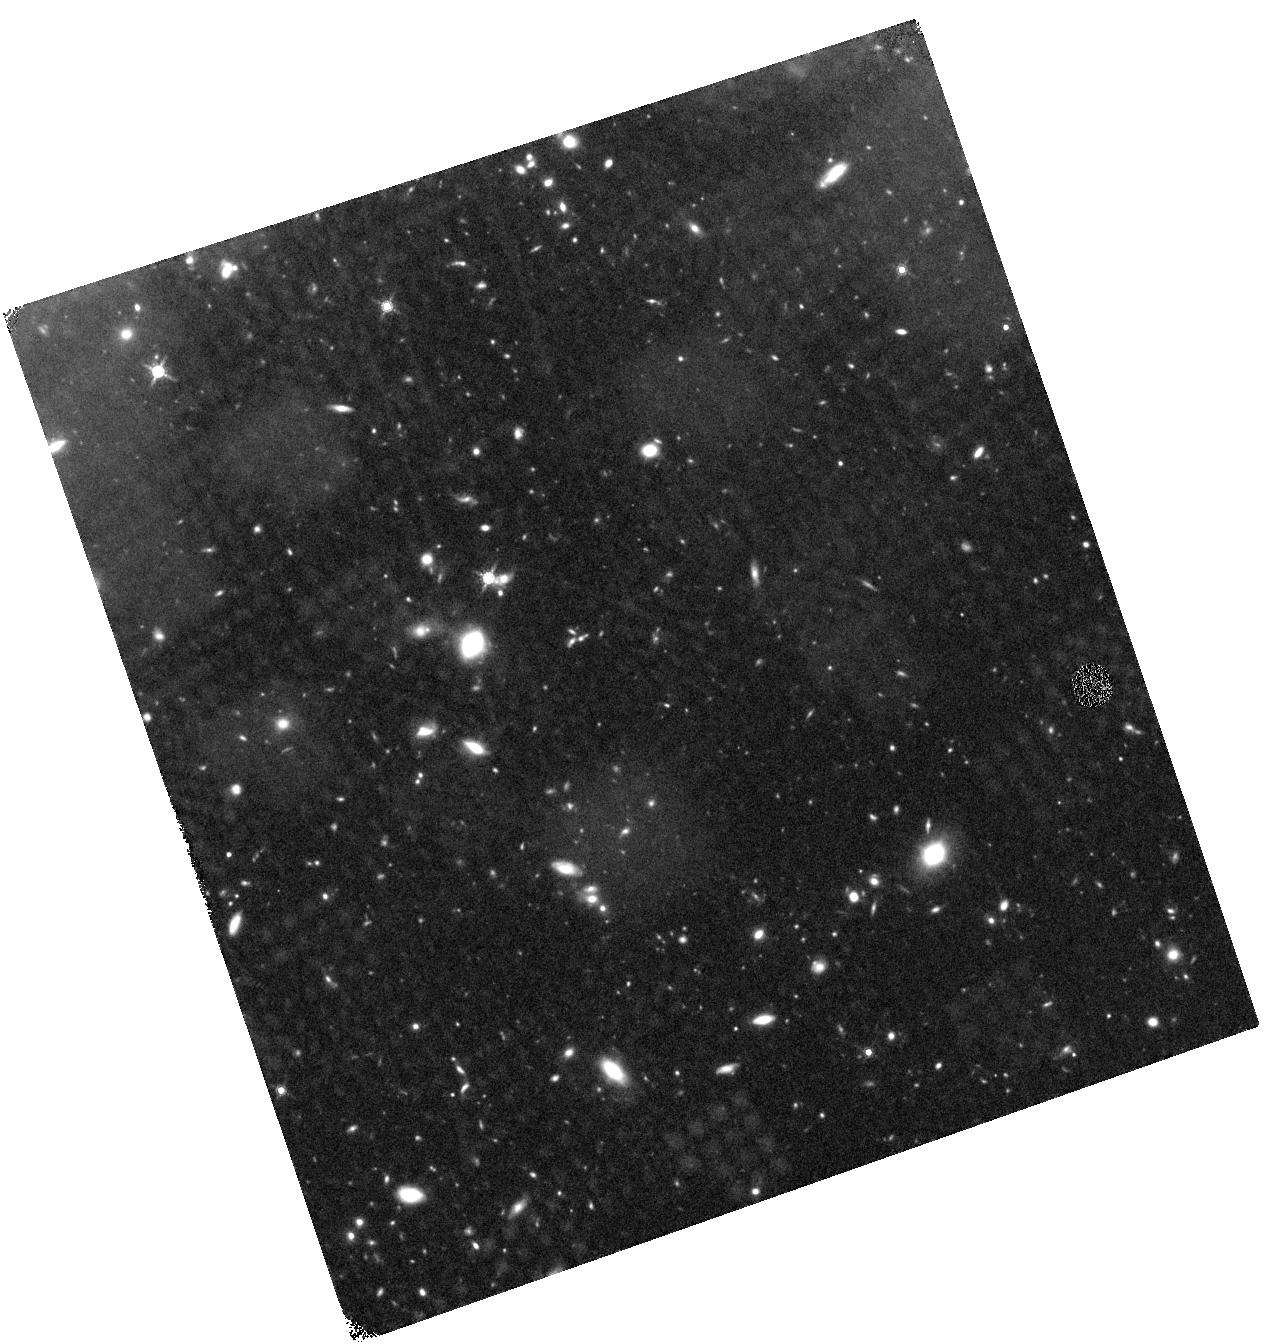
Target: J1433+3356. Instrument: WFC3/IR. Filter: F160W. Exposure: 44 min. Observation ID: hst_12861_09_wfc3_ir_f160w_ic0s09

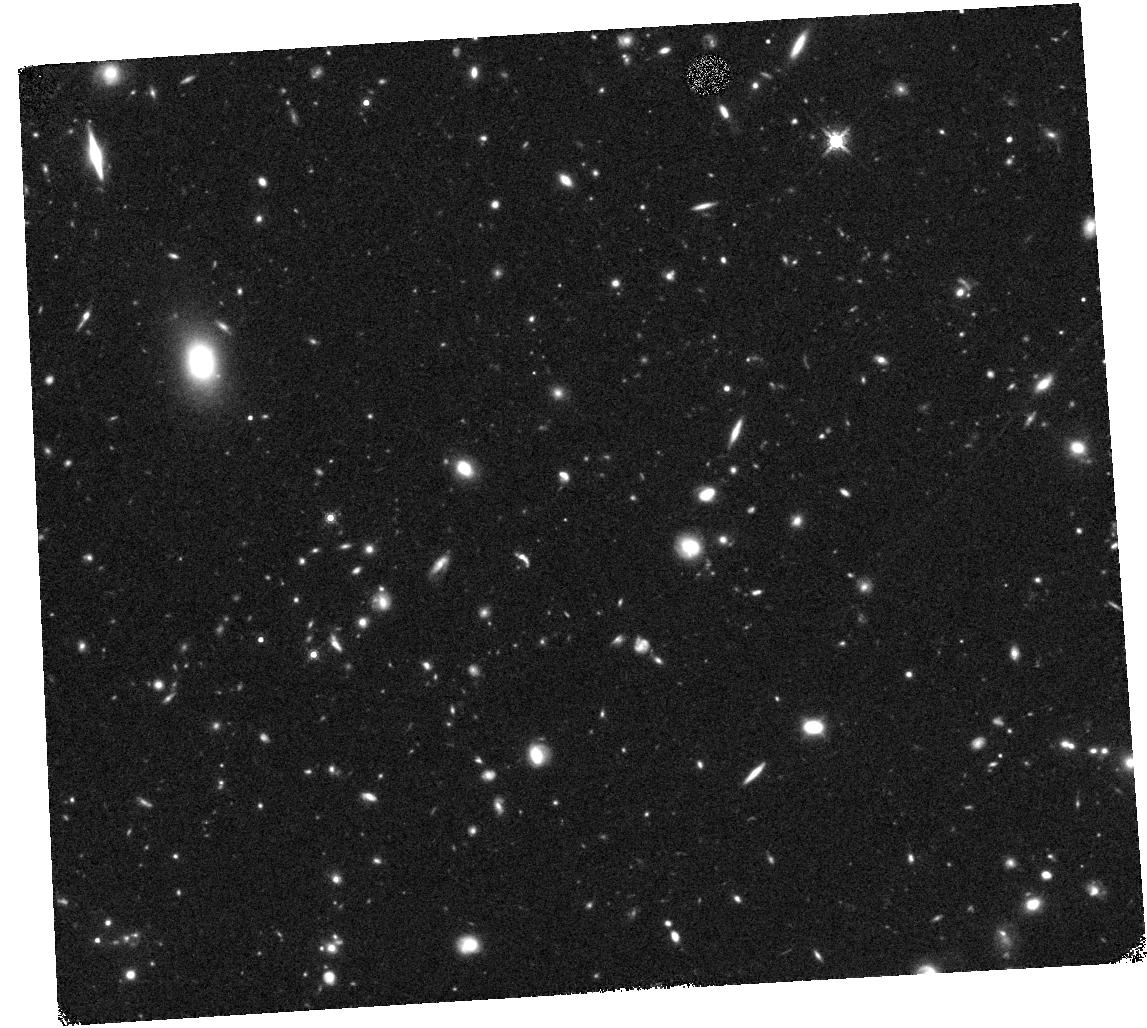
Target: J0212+0009. Instrument: WFC3/IR. Filter: F160W. Exposure: 40 min. Observation ID: hst_12861_06_wfc3_ir_f160w_ic0s06

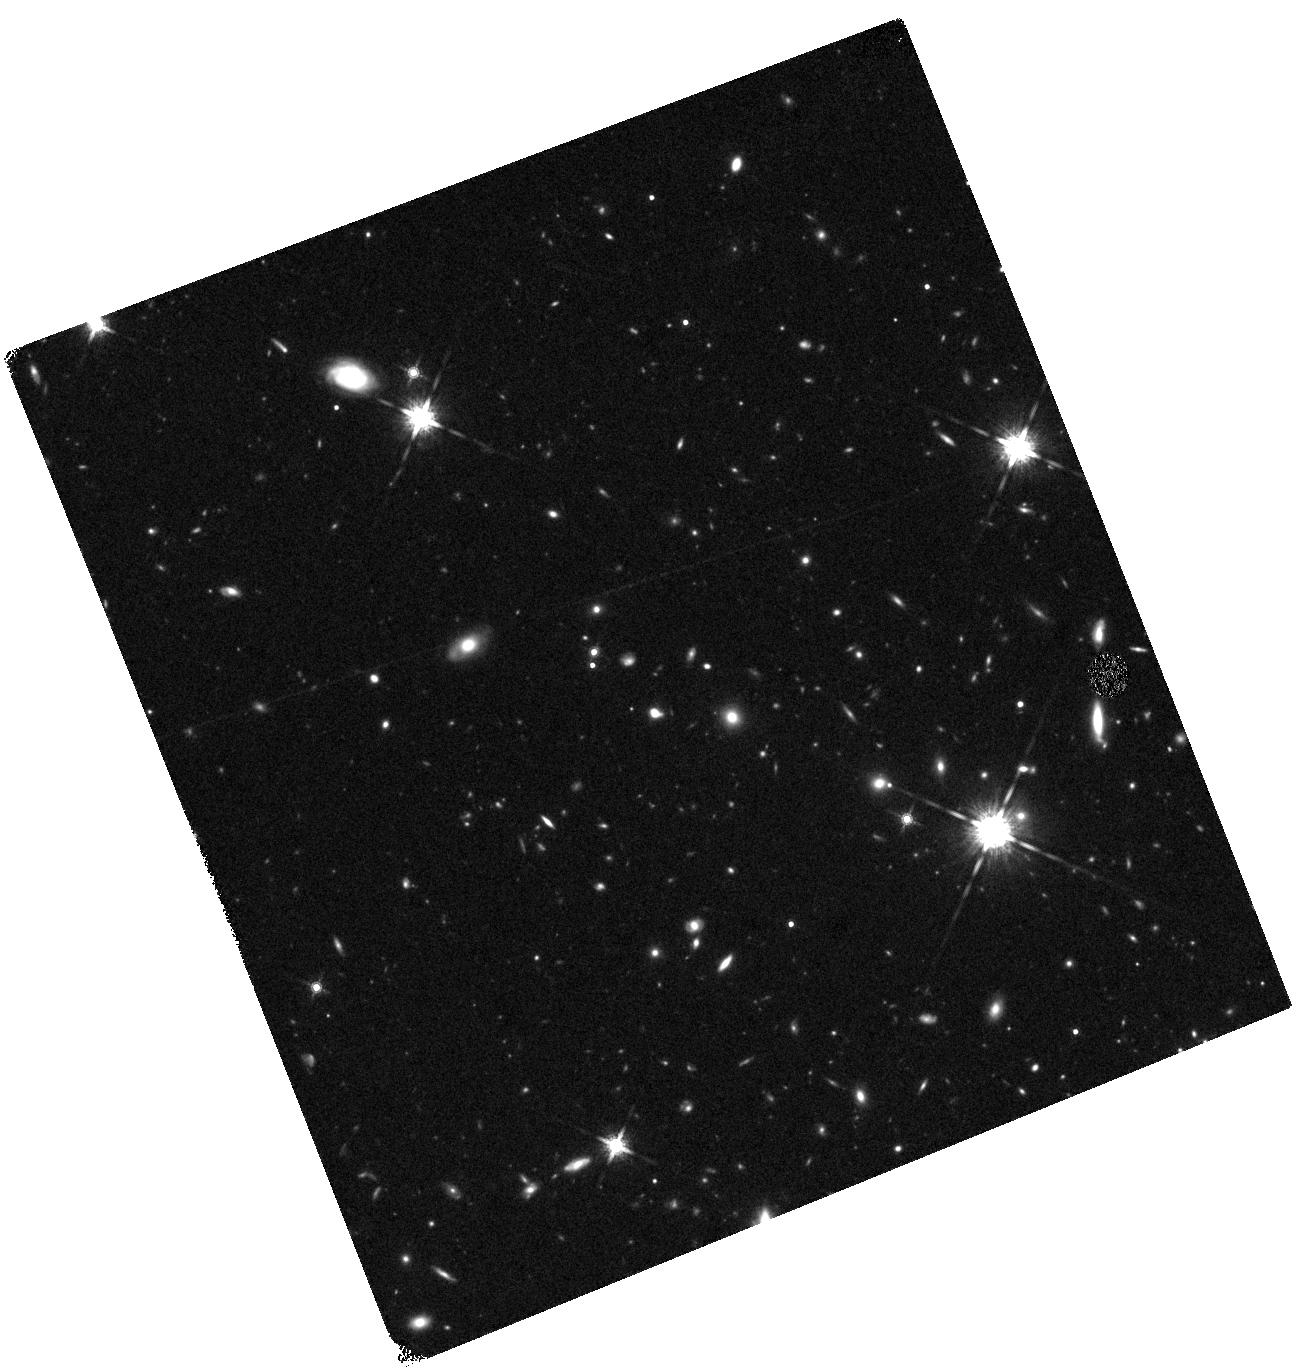
Target: J2335-0114. Instrument: WFC3/IR. Filter: F160W. Exposure: 40 min. Observation ID: hst_12861_01_wfc3_ir_f160w_ic0s01

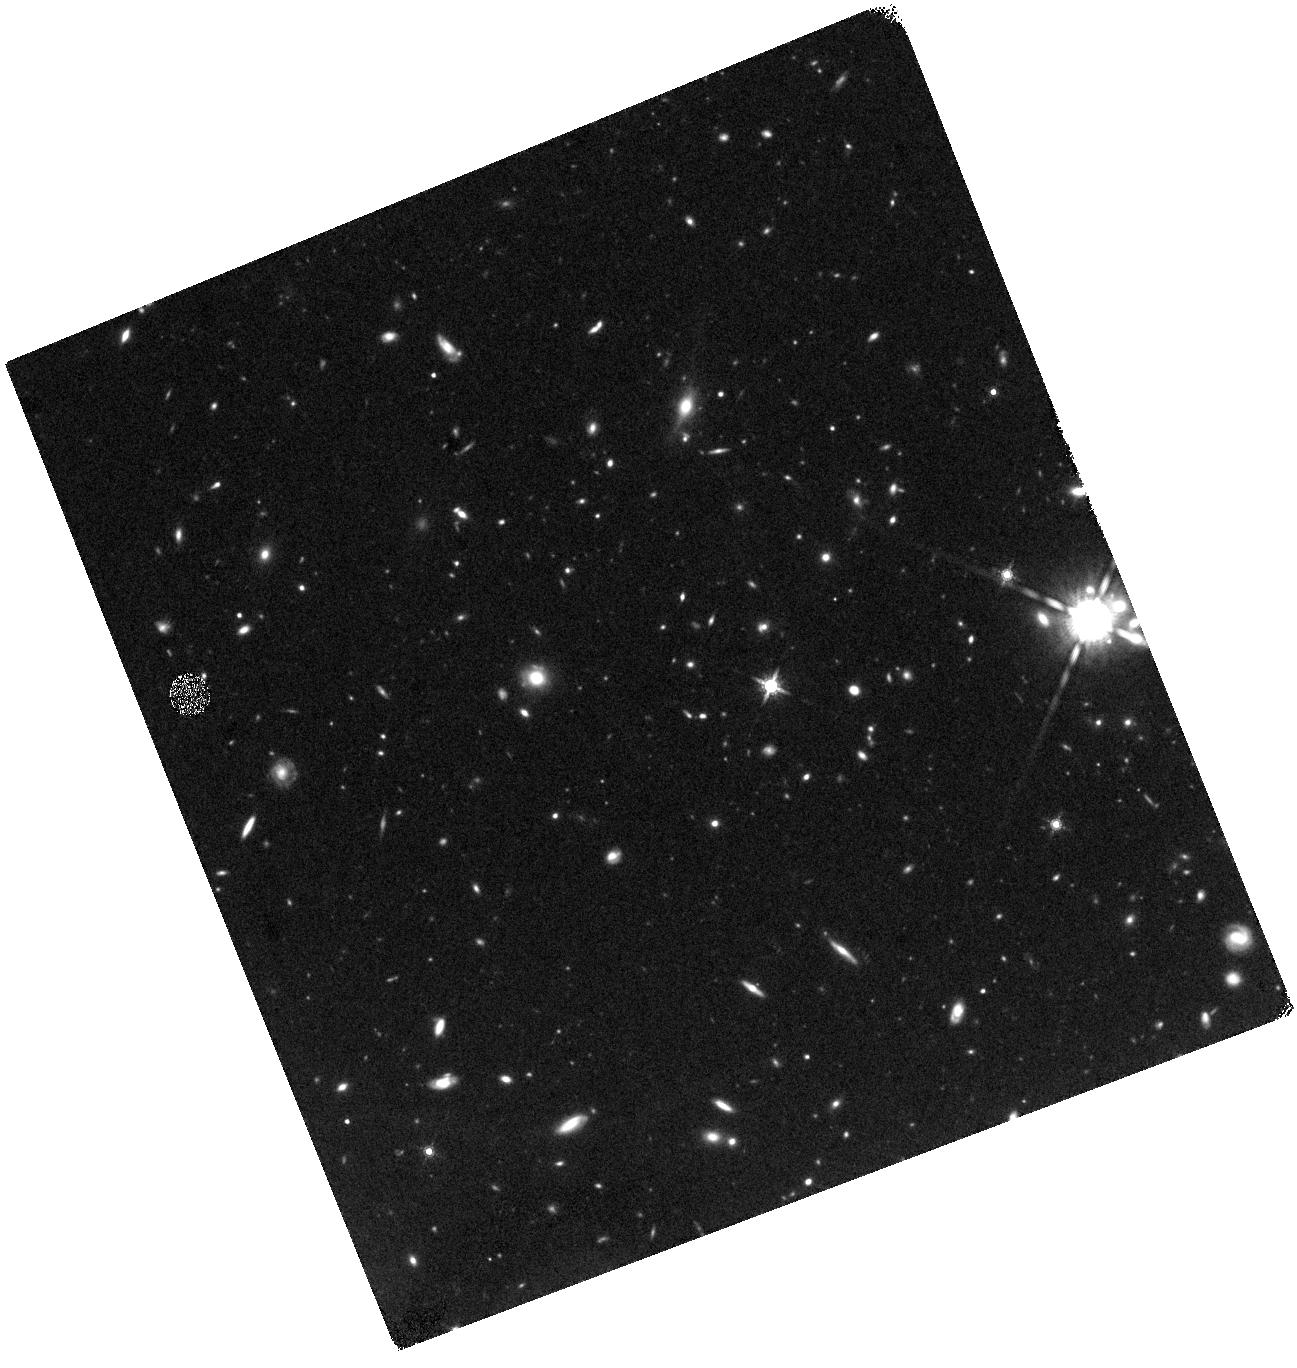
Target: J0012+0027. Instrument: WFC3/IR. Filter: F160W. Exposure: 40 min. Observation ID: hst_12861_16_wfc3_ir_f160w_ic0s16

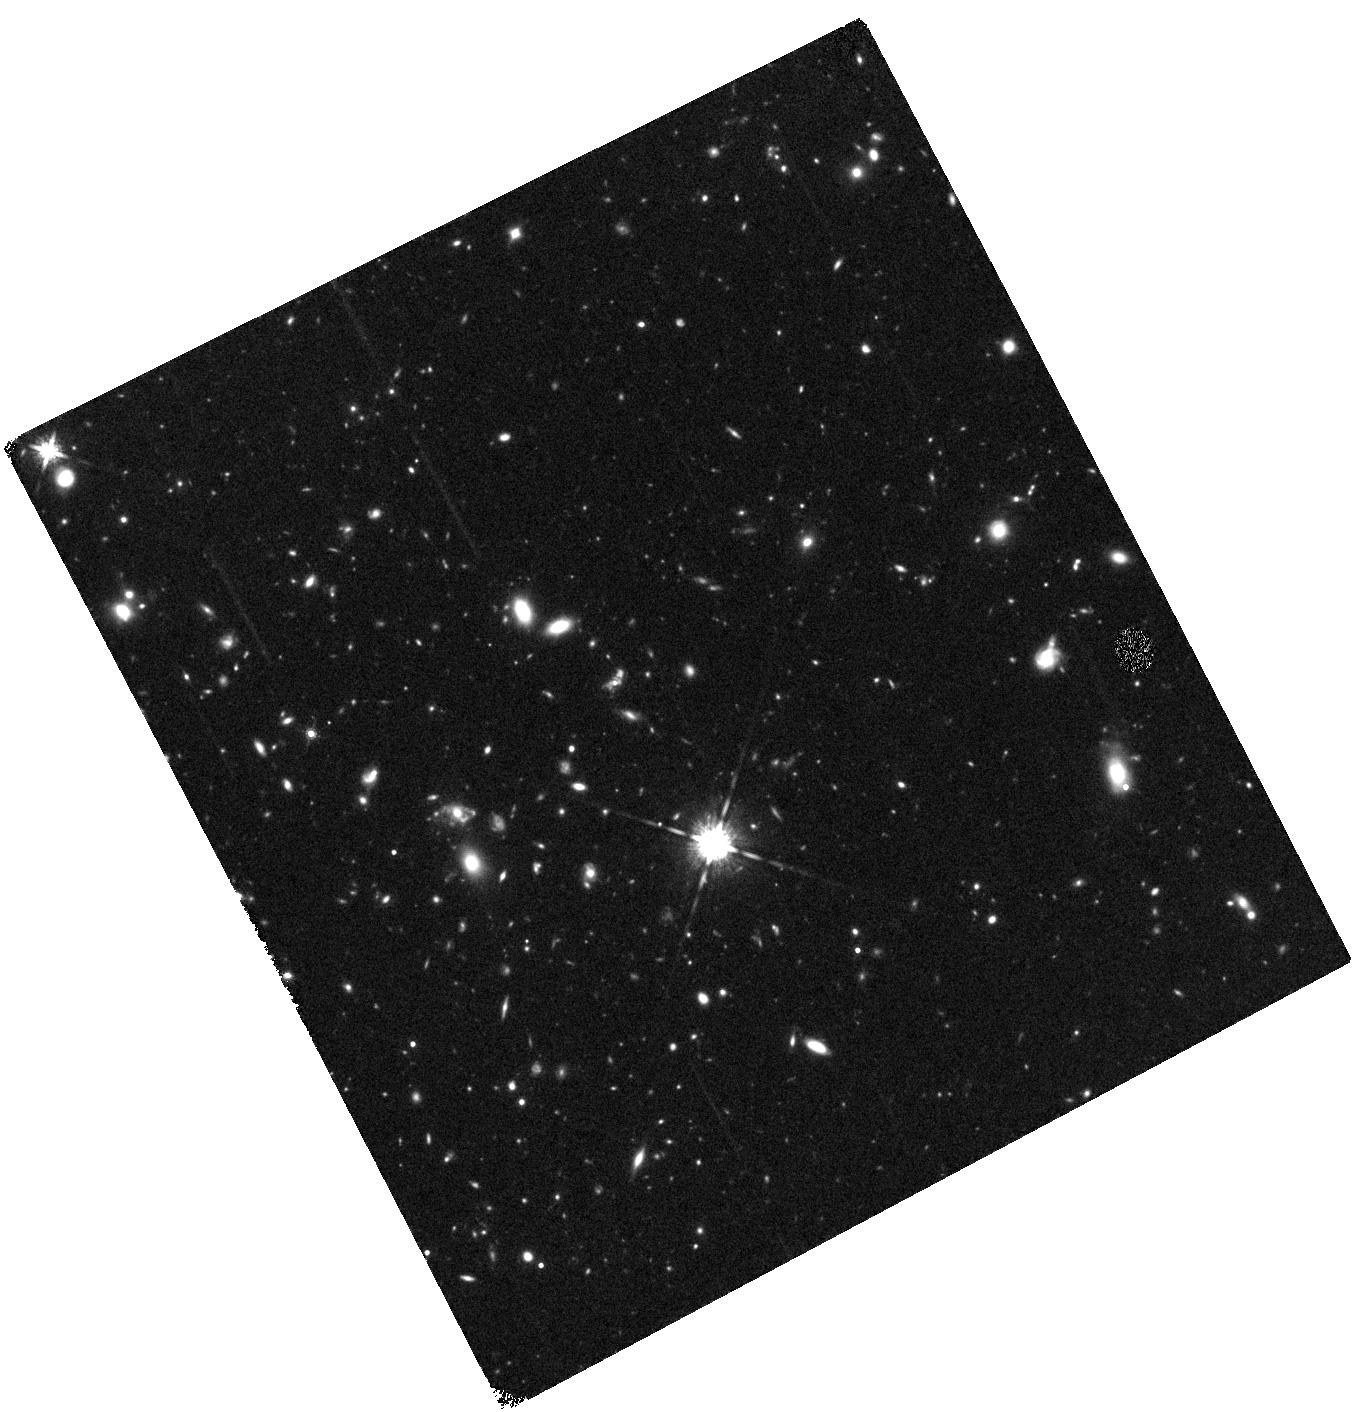
Target: J1427+3520. Instrument: WFC3/IR. Filter: F160W. Exposure: 44 min. Observation ID: hst_12861_13_wfc3_ir_f160w_ic0s13

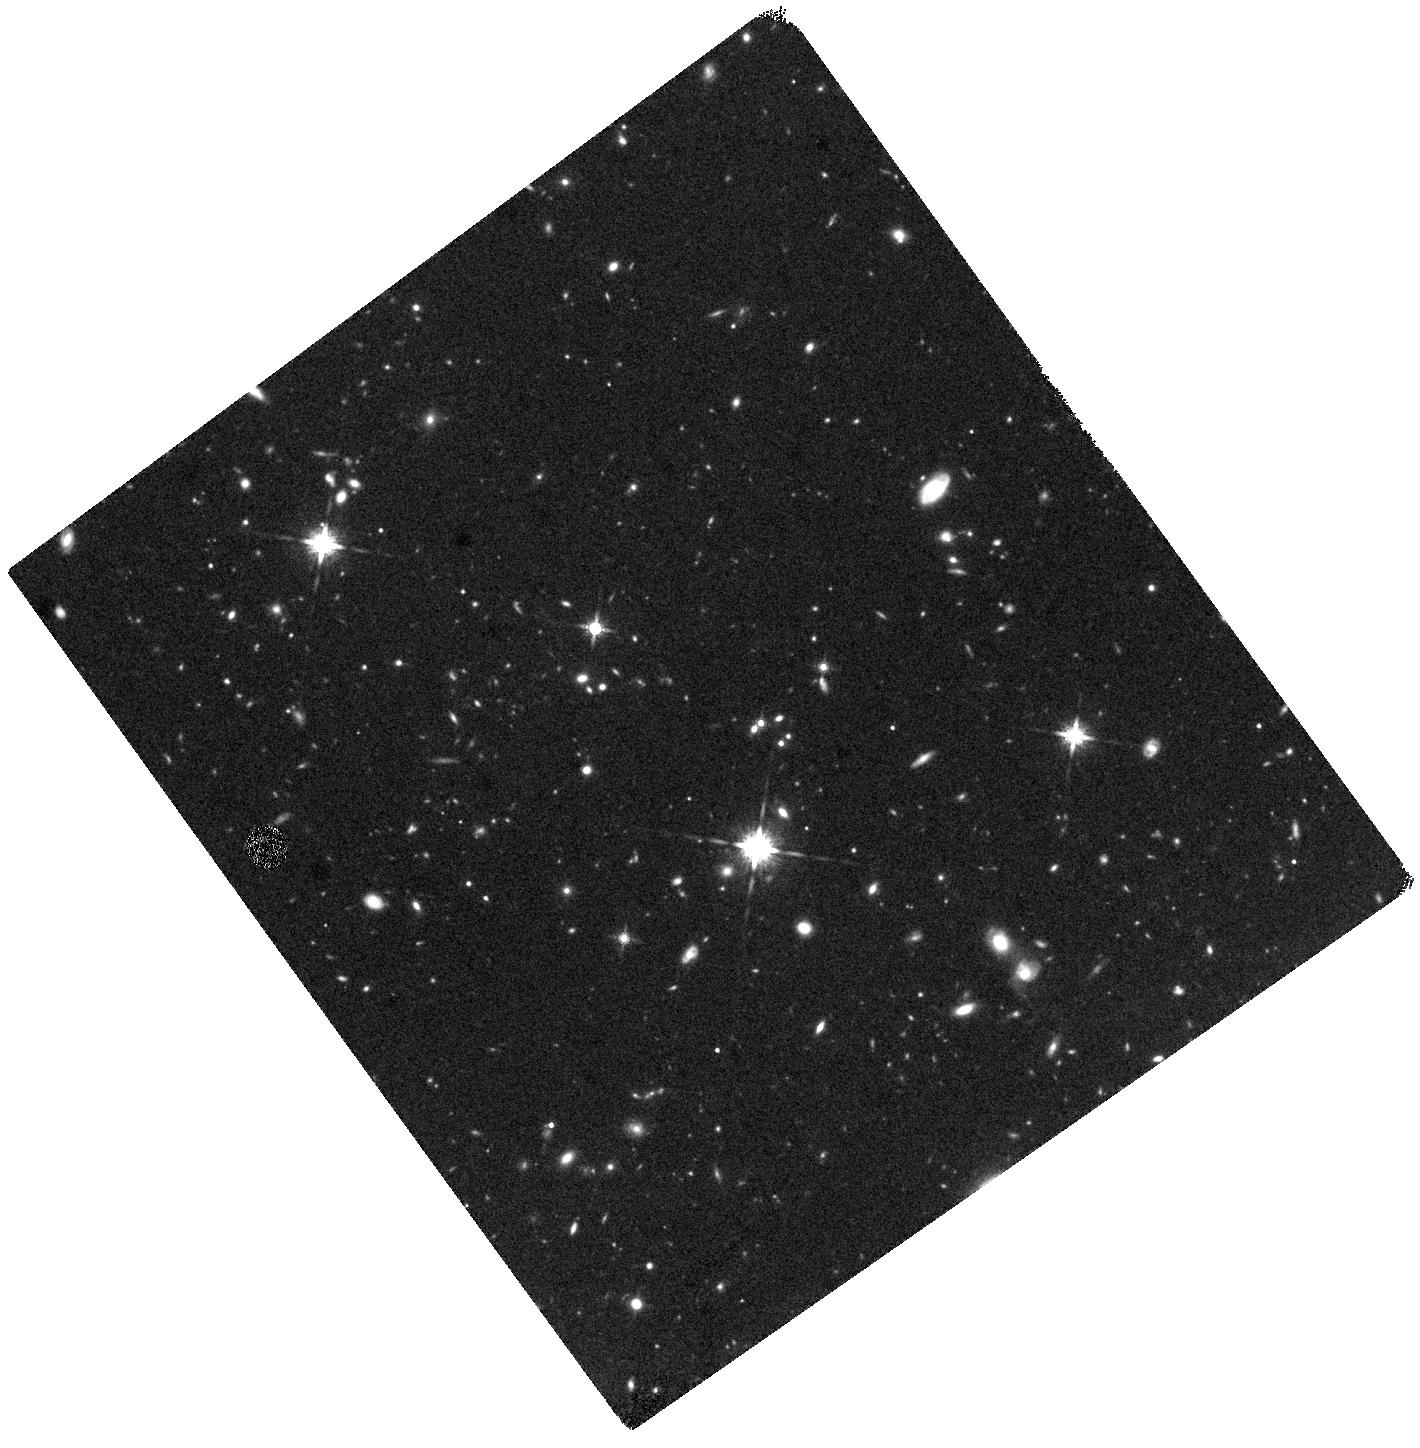
Target: J0222-0109. Instrument: WFC3/IR. Filter: F160W. Exposure: 40 min. Observation ID: hst_12861_03_wfc3_ir_f160w_ic0s03

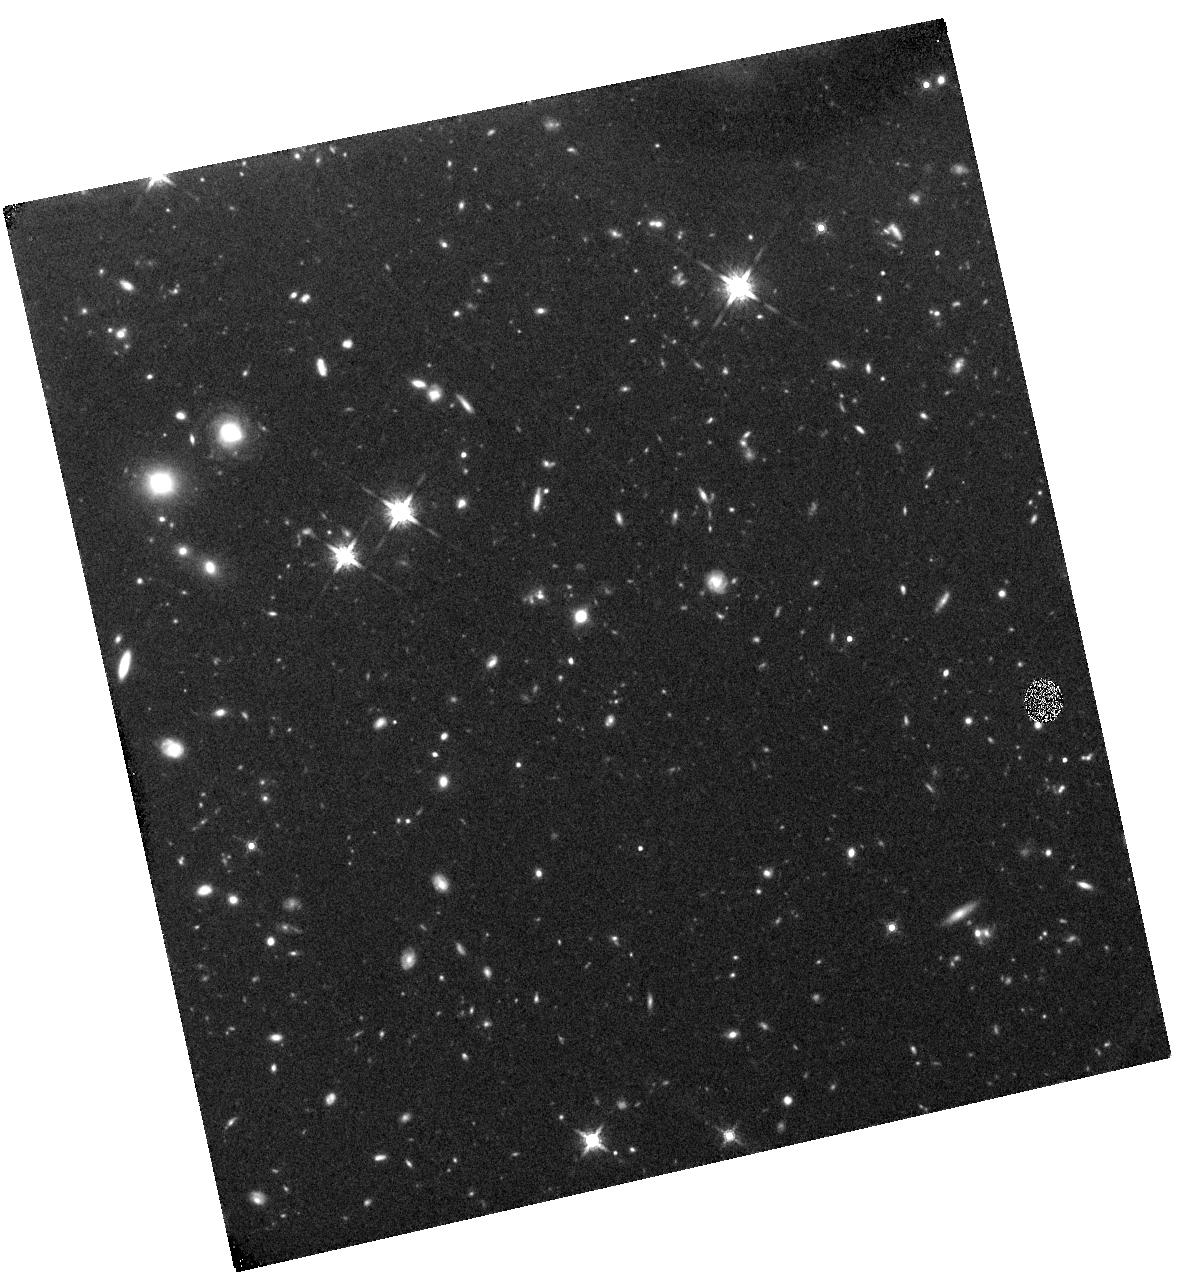
Target: J1426+3328. Instrument: WFC3/IR. Filter: F160W. Exposure: 44 min. Observation ID: hst_12861_14_wfc3_ir_f160w_ic0s14

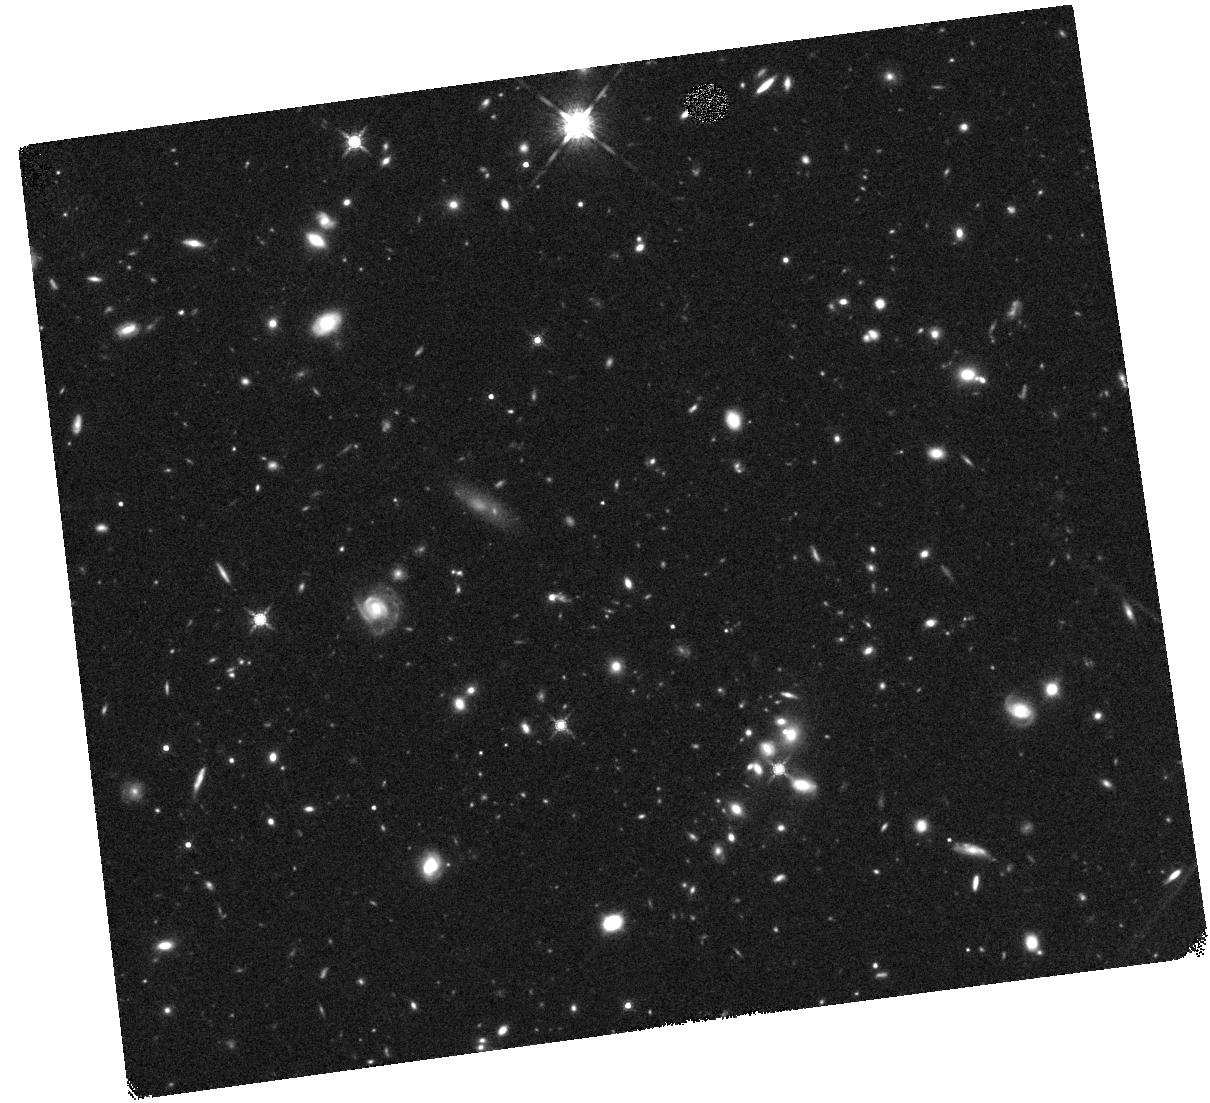
Target: J1424+3258. Instrument: WFC3/IR. Filter: F160W. Exposure: 44 min. Observation ID: hst_12861_10_wfc3_ir_f160w_ic0s10

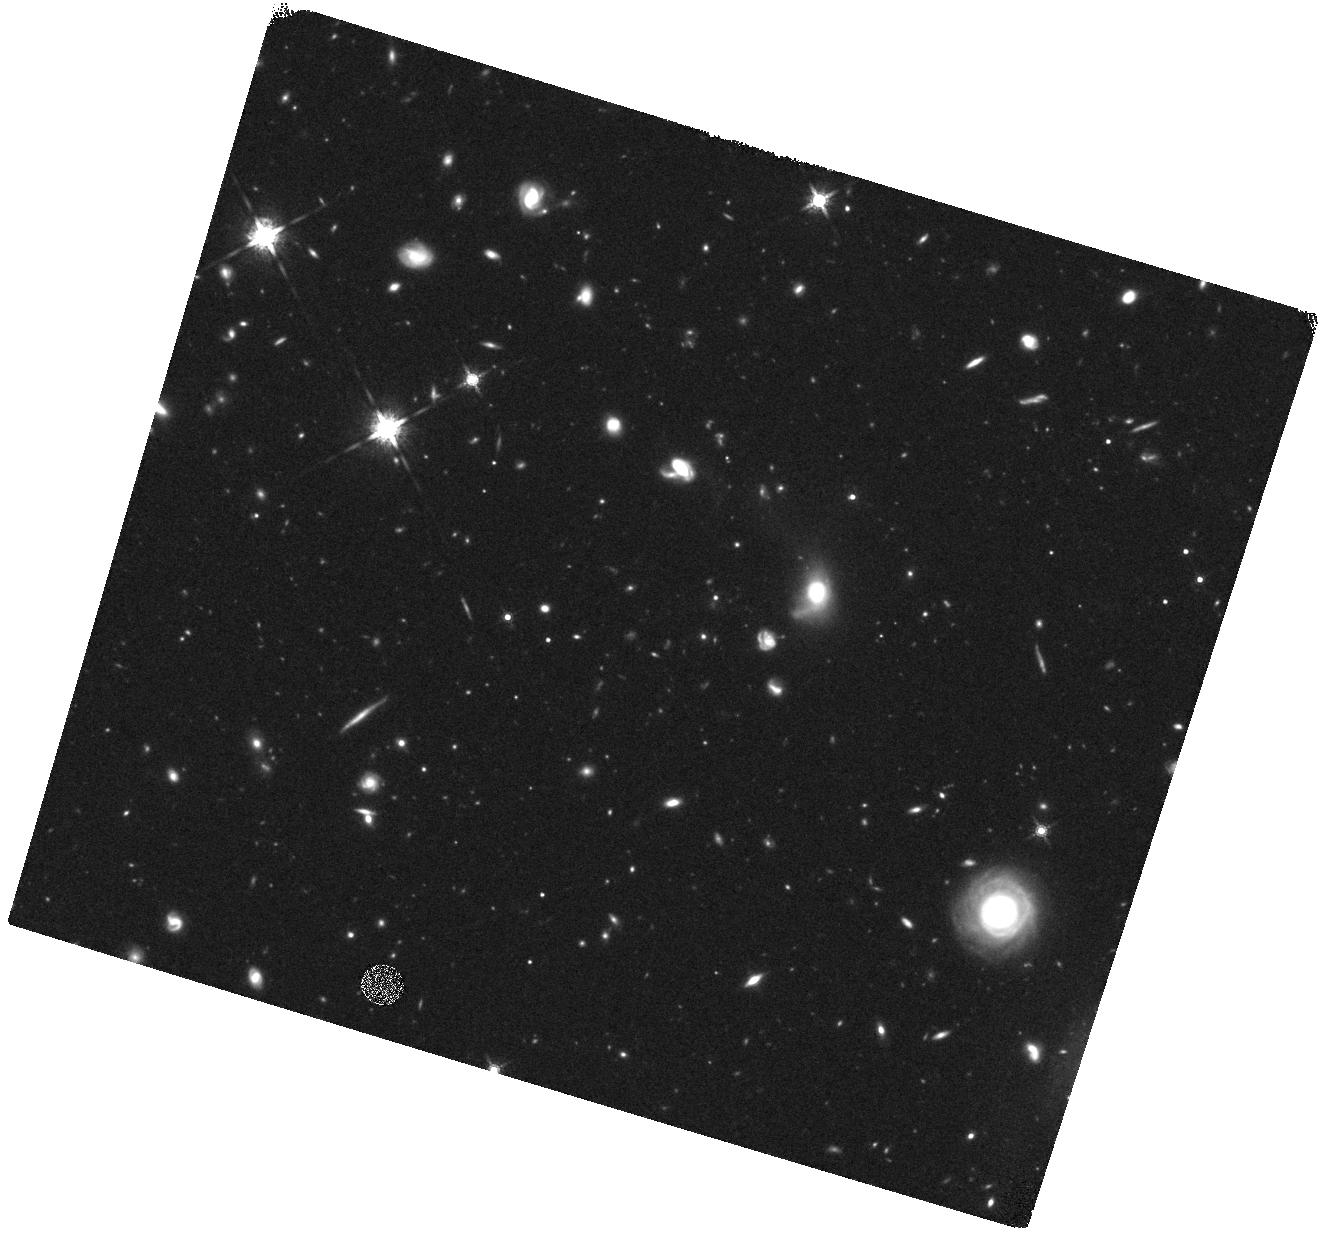
Target: J1430+3313. Instrument: WFC3/IR. Filter: F160W. Exposure: 44 min. Observation ID: hst_12861_11_wfc3_ir_f160w_ic0s11

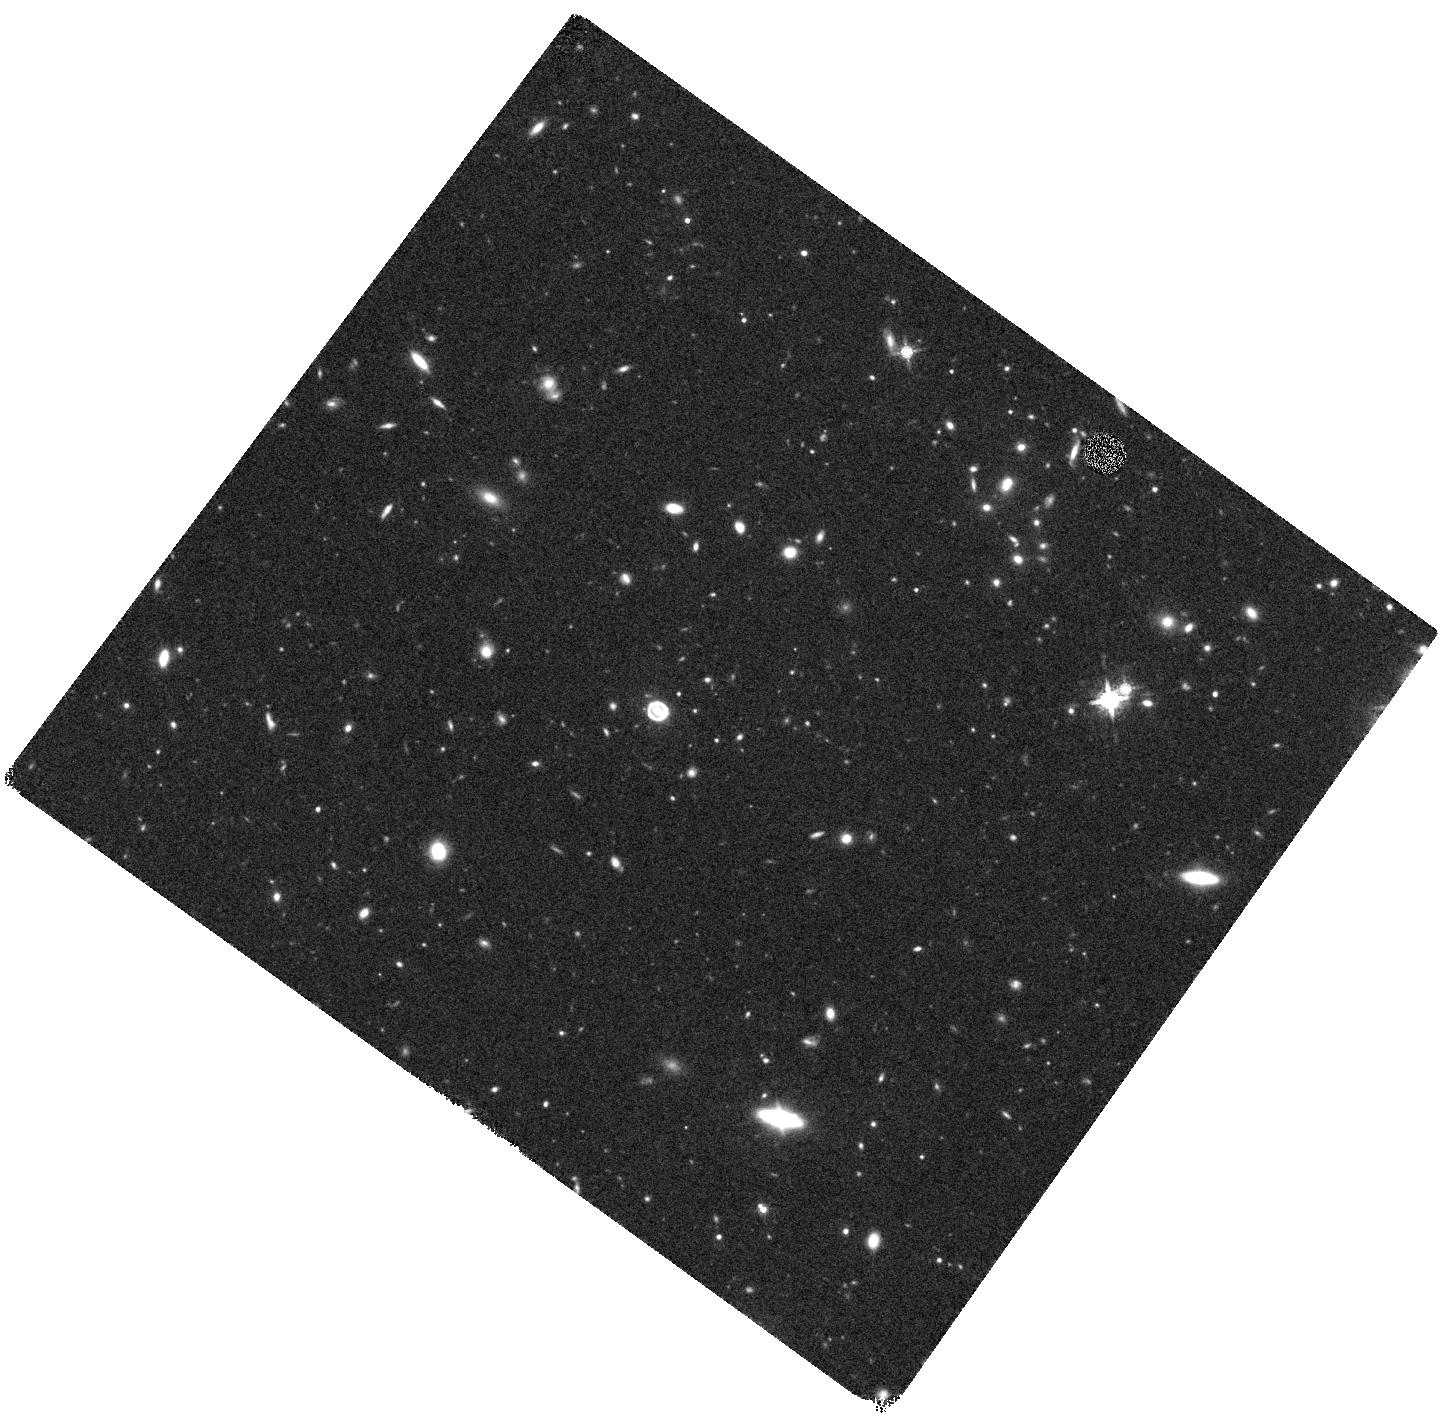
Target: J0134-0111. Instrument: WFC3/IR. Filter: F160W. Exposure: 40 min. Observation ID: hst_12861_02_wfc3_ir_f160w_ic0s02

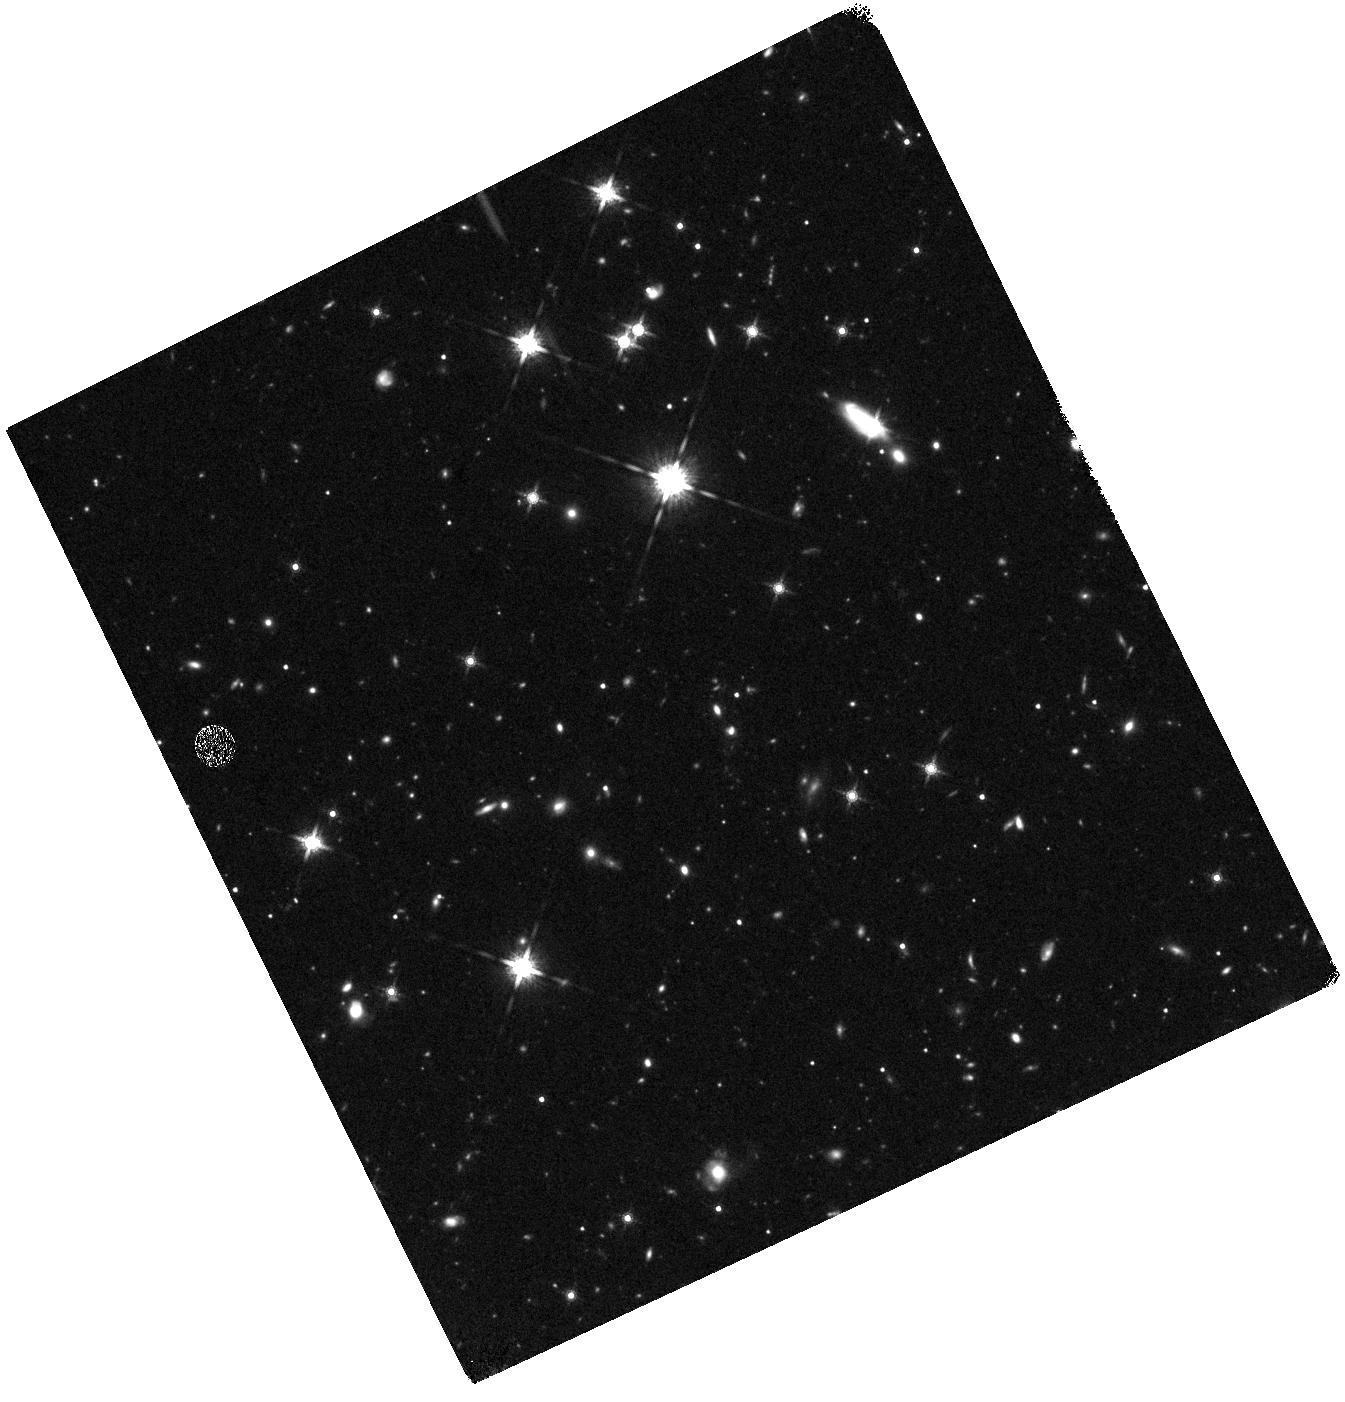
Target: J2121-0038. Instrument: WFC3/IR. Filter: F160W. Exposure: 44 min. Observation ID: hst_12861_04_wfc3_ir_f160w_ic0s04

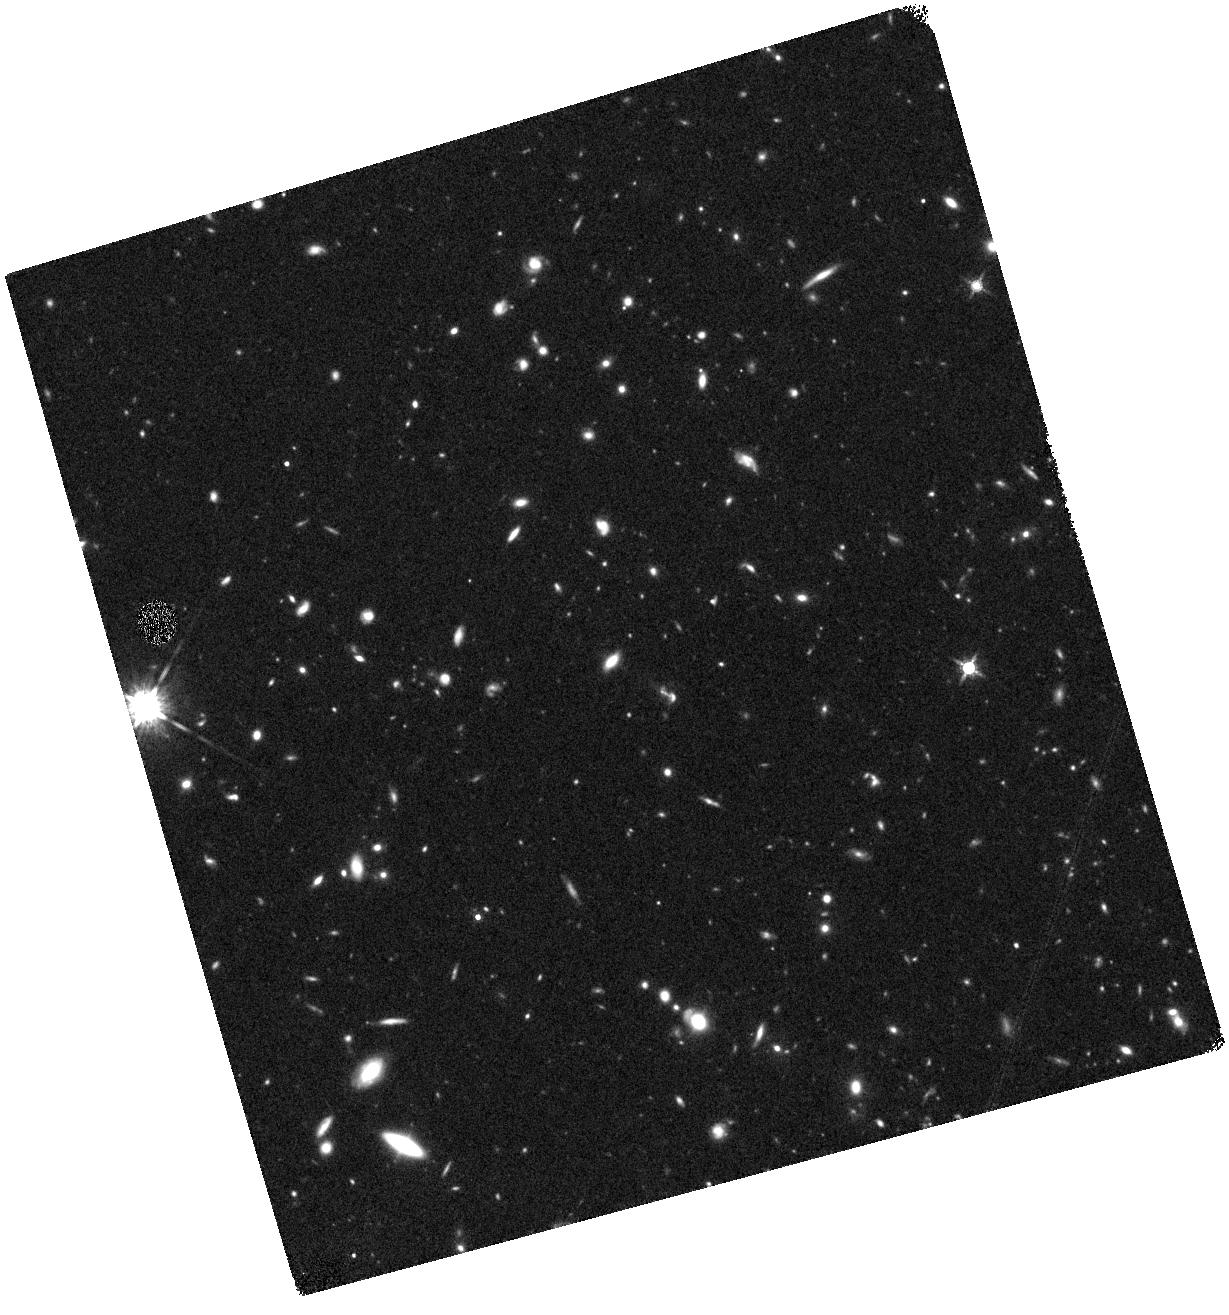
Target: J0132+0026. Instrument: WFC3/IR. Filter: F160W. Exposure: 40 min. Observation ID: hst_12861_17_wfc3_ir_f160w_ic0s17

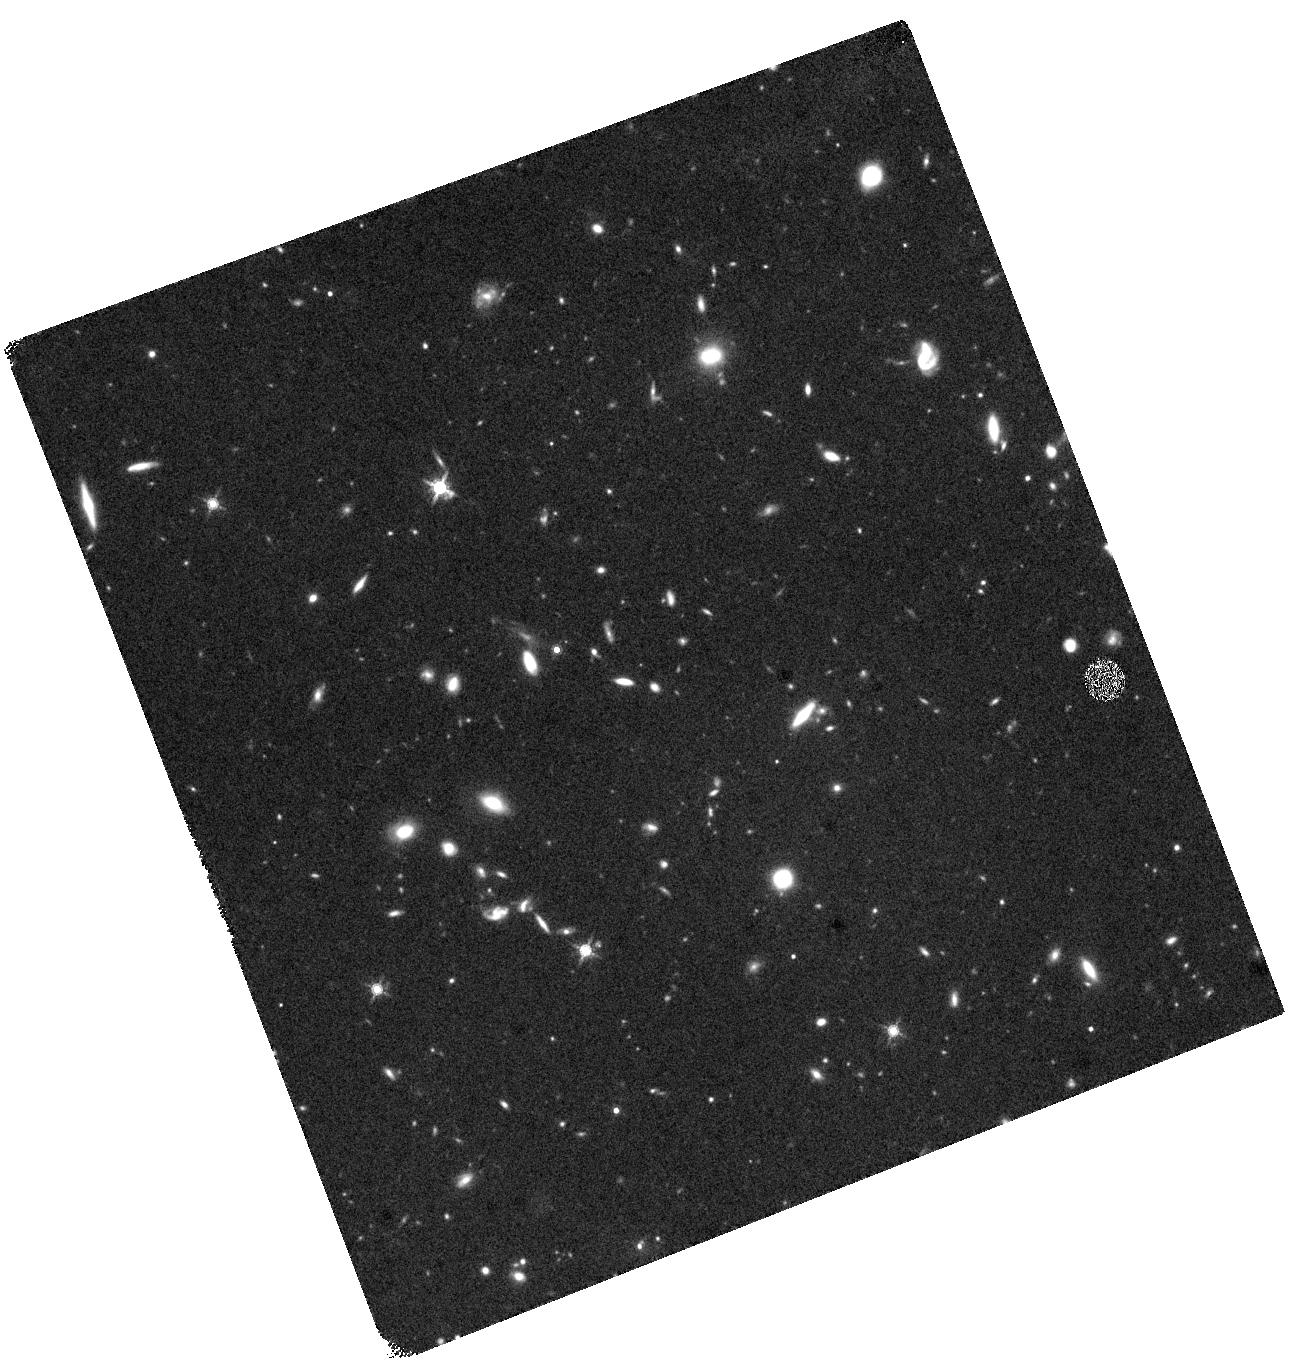
Target: J0021+0042. Instrument: WFC3/IR. Filter: F160W. Exposure: 40 min. Observation ID: hst_12861_18_wfc3_ir_f160w_ic0s18

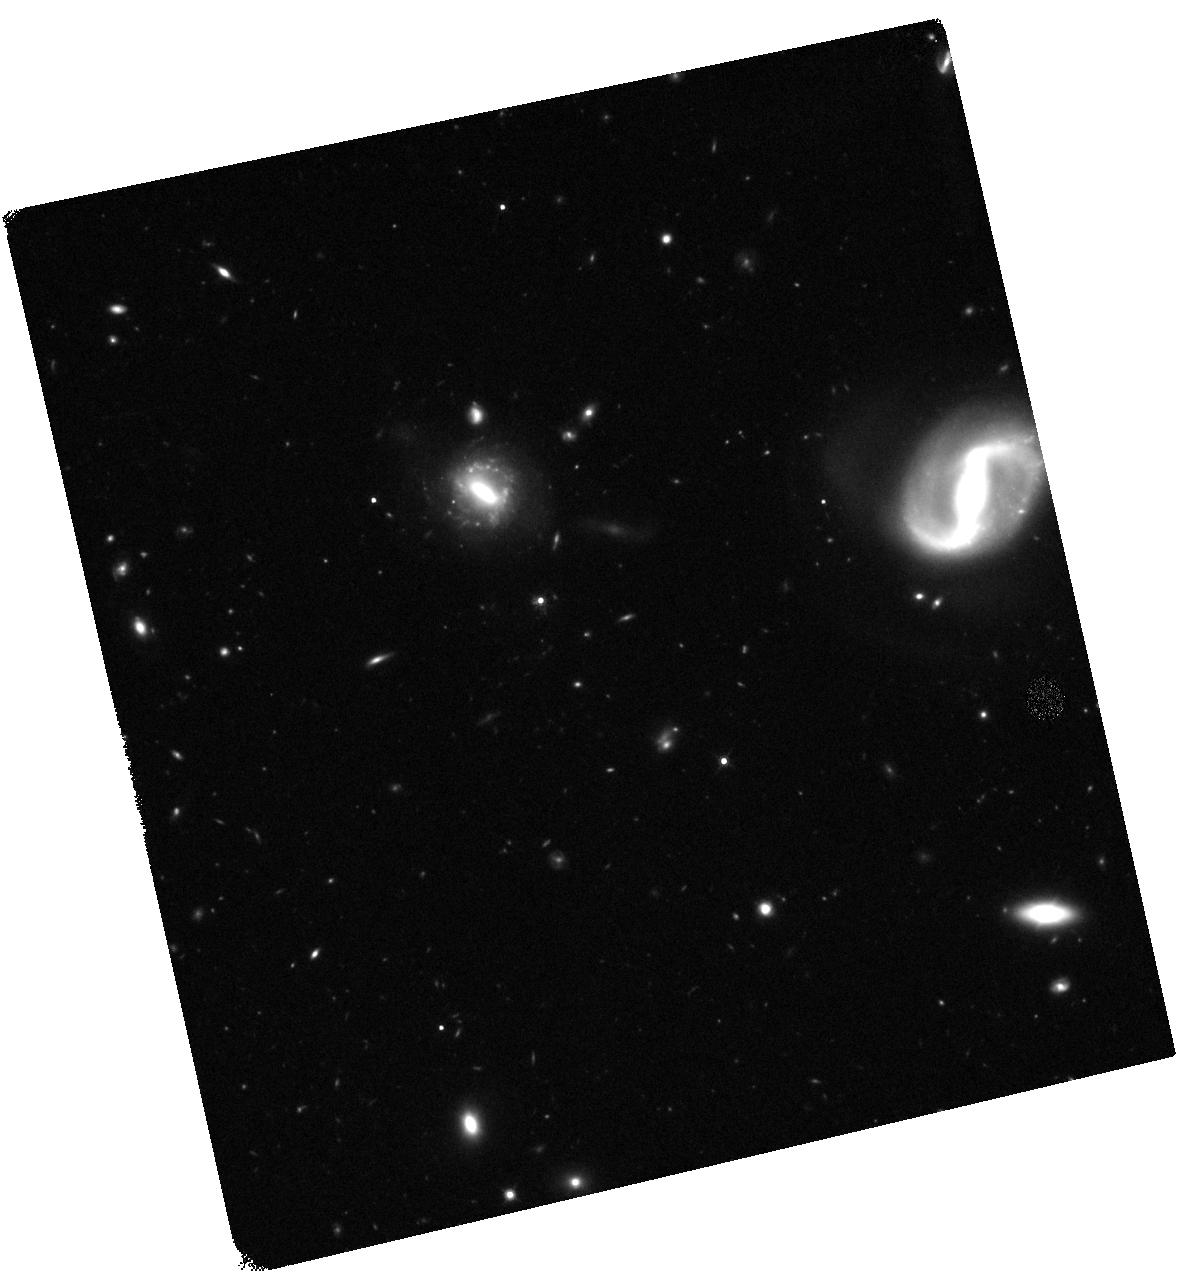
Target: J0059-0000. Instrument: WFC3/IR. Filter: F160W. Exposure: 40 min. Observation ID: hst_12861_15_wfc3_ir_f160w_ic0s15

Morphologies of the Most UV luminous Lyman Break Galaxies at z~3 (PI: Fan, Xiaohui)

We propose to carry out WFC3/F160W high spatial resolution imaging of a sample of eighteen extremely UV luminous Lyman Break Galaxies (LBGs) at z=2.2-3.2 to study their morphologies and to constrain models of the formation and evolution of the most massive and luminous galaxies at high-redshift. Studies of high-redshift LBGs in recent years have provided key insight into the history of galaxy assembly at the peak of cosmic star formation activity. However, most previous studies have been limited by small survey volume and could not select the rarest systems. We have carried out wide-field multicolor surveys of LBGs covering >300 deg^2, increasing the survey volume by ~2 orders of magnitude. Our initial observations have revealed eighteen extremely UV luminous galaxies with r~21-22.5, more than 2 magnitudes brighter than typical LBGs. At L > 6L*, they represent some of the rarest and most intensive star forming systems in the early Universe. With the proposed observations, we will look for signatures of major merger activities, measure the relative contribution of nuclear point source to the total luminosity, and carry out detailed quantitative morphological measurements. These analyses will help us understand the triggering mechanism of the intense star formation in these galaxies, constrain their star formation and assembly histories, and reveal their evolutionary stage in the overall sequence of galaxy formation. Together with other observations, our study will place these newly discovered galaxies in the context of galaxy growth through merger and cold flow accretion at the peak era of cosmic star formation, and provide a unique laboratory for galaxy formation theory.